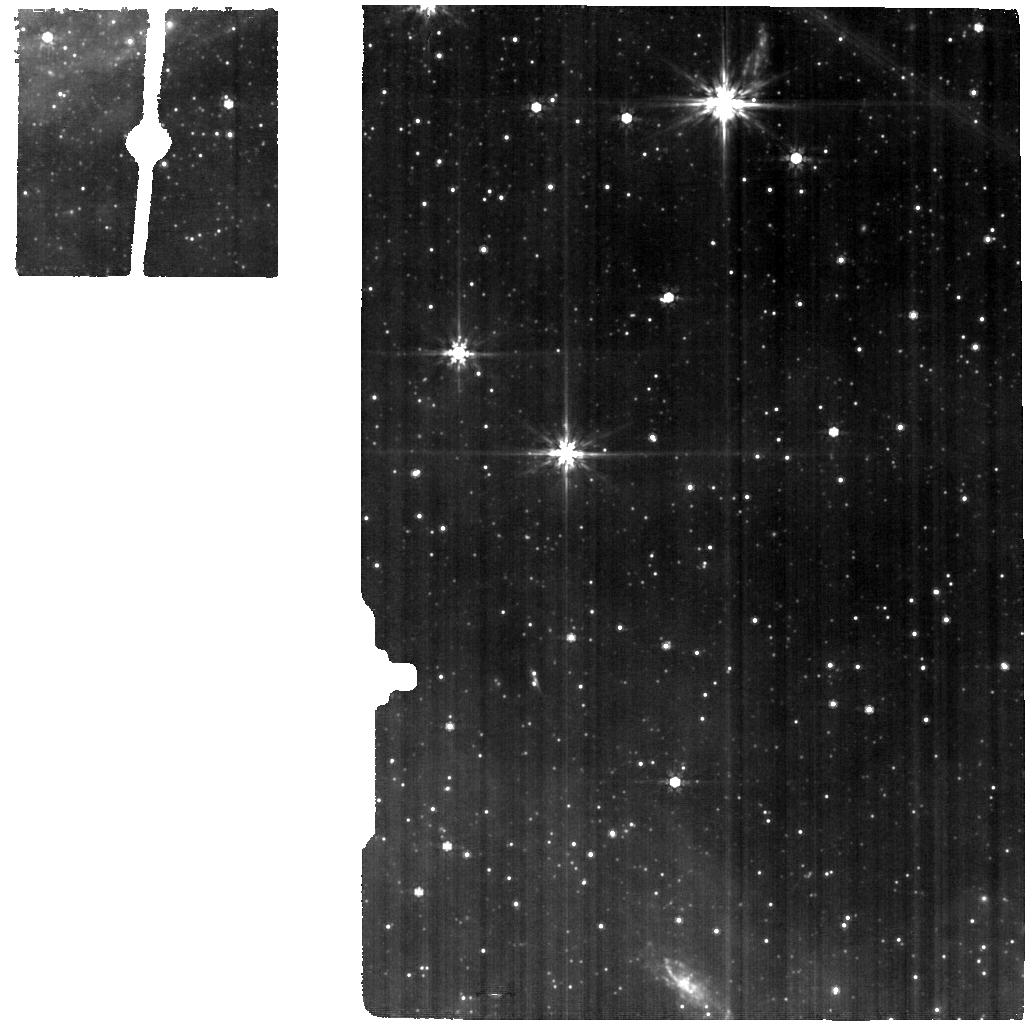
Target: CIRCINUS-BACKGROUND. Instrument: MIRI. Filter: F770W. Exposure: 6 min. Observation ID: jw04225-o002_t002_miri_f770w

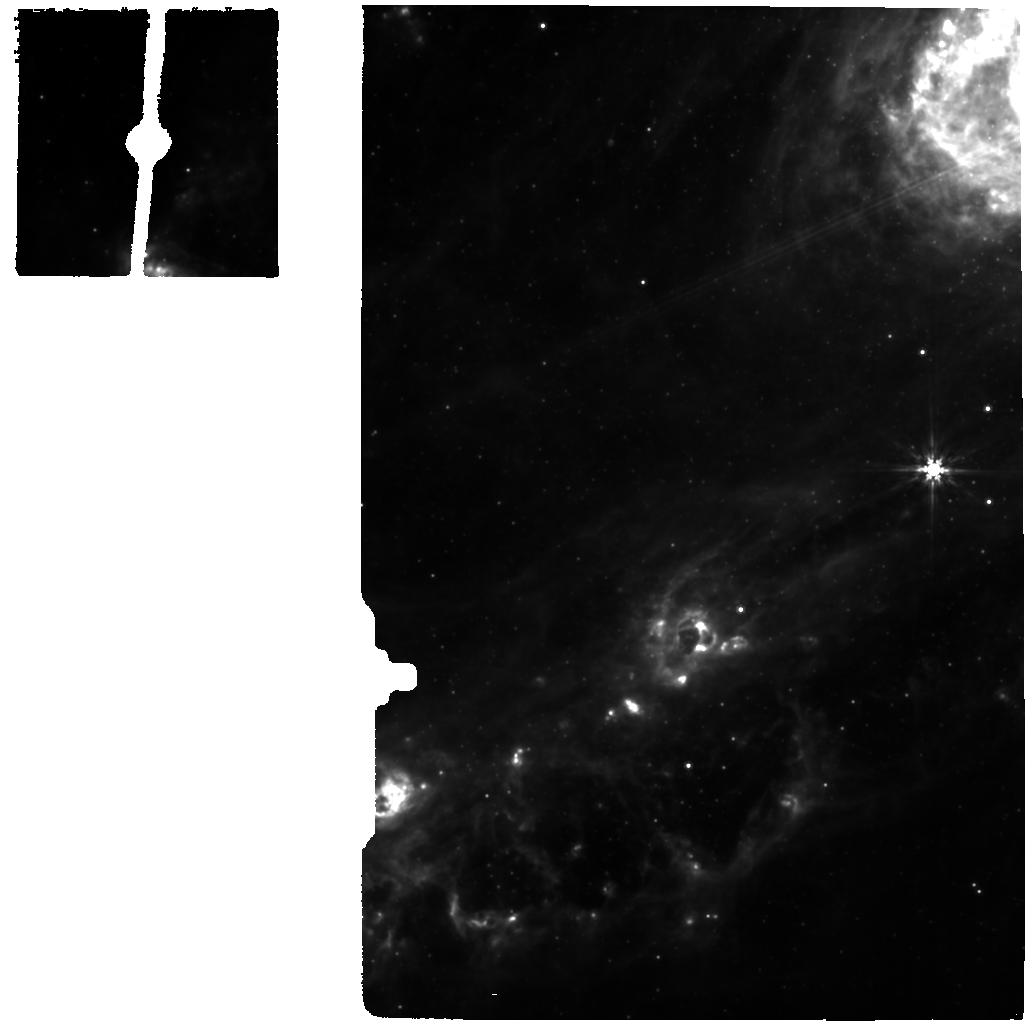
Target: CIRCINUS-NUCLEUS. Instrument: MIRI. Filter: F770W. Exposure: 6 min. Observation ID: jw04225-o001_t001_miri_f770w

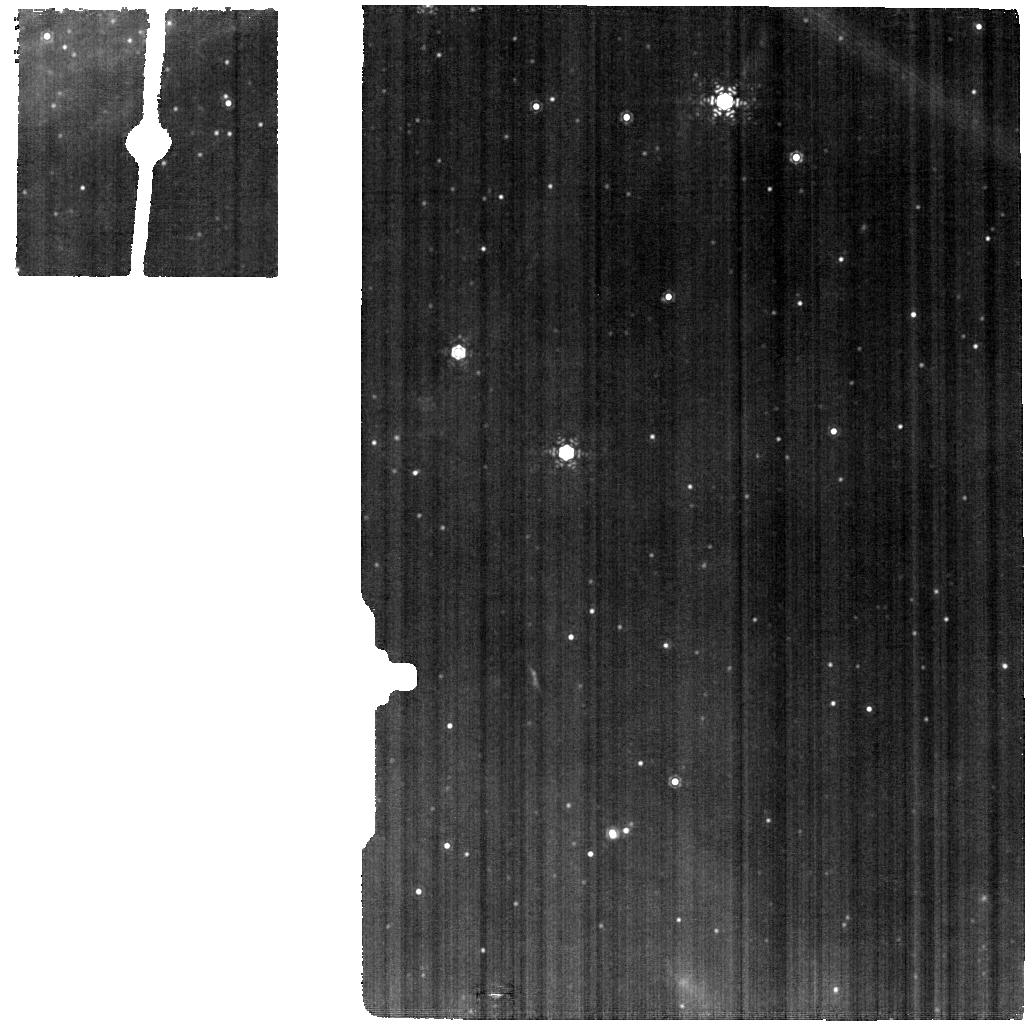
Target: CIRCINUS-BACKGROUND. Instrument: MIRI. Filter: F1130W. Exposure: 6 min. Observation ID: jw04225-o002_t002_miri_f1130w

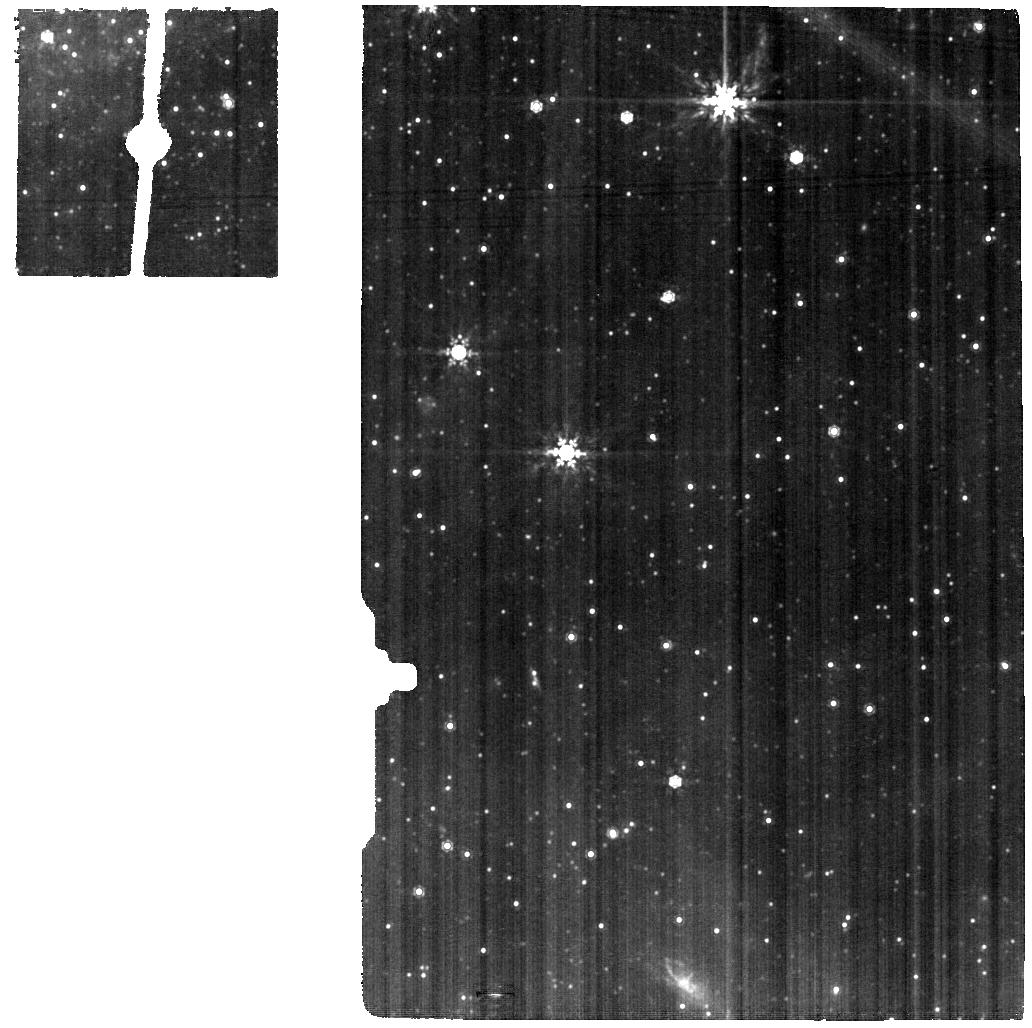
Target: CIRCINUS-BACKGROUND. Instrument: MIRI. Filter: F1000W. Exposure: 11 min. Observation ID: jw04225-o002_t002_miri_f1000w

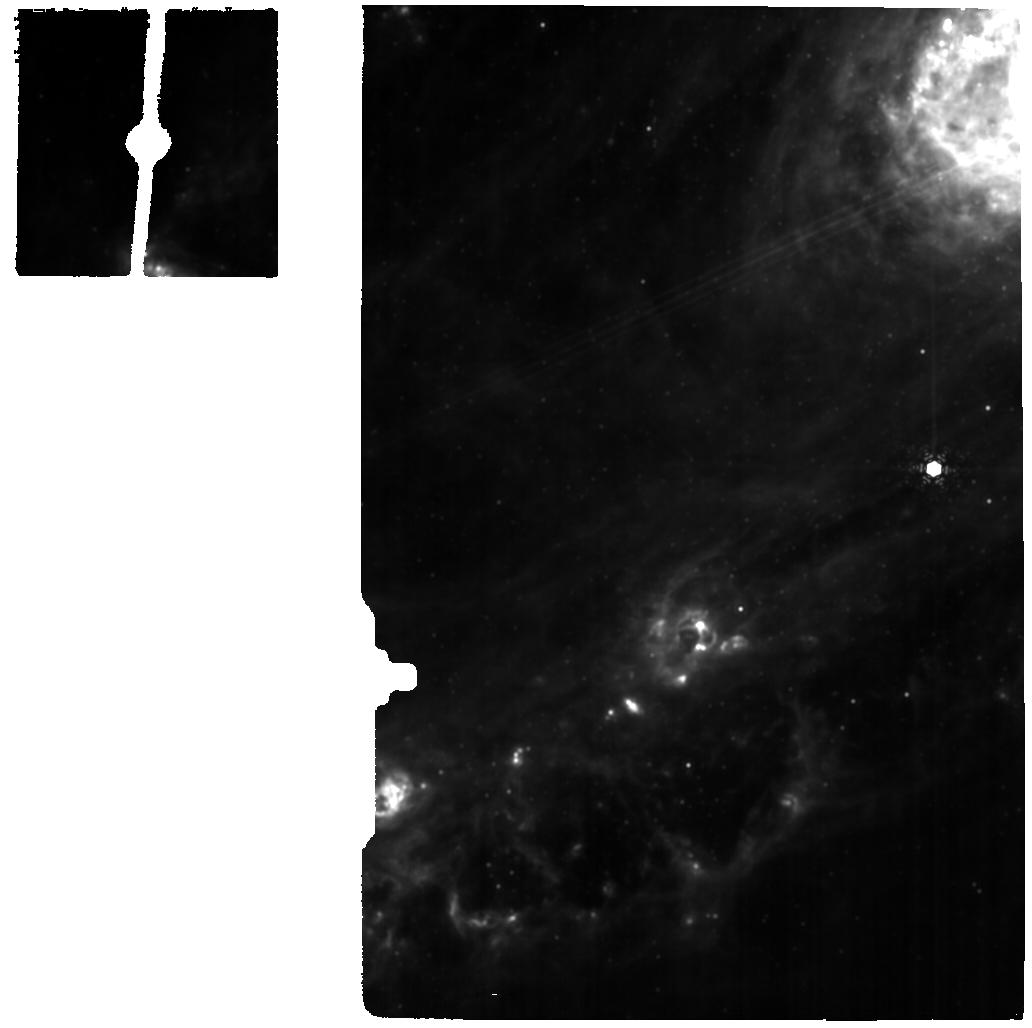
Target: CIRCINUS-NUCLEUS. Instrument: MIRI. Filter: F1130W. Exposure: 6 min. Observation ID: jw04225-o001_t001_miri_f1130w

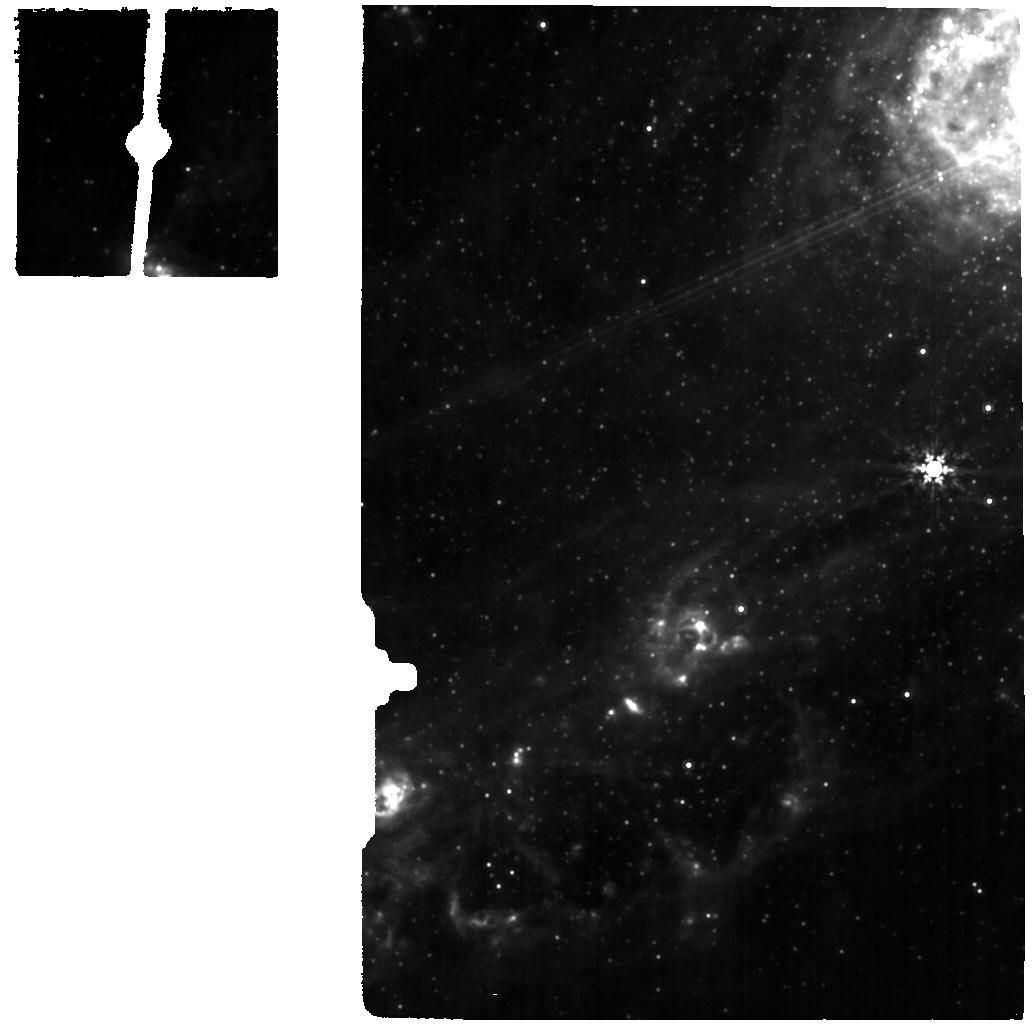
Target: CIRCINUS-NUCLEUS. Instrument: MIRI. Filter: F1000W. Exposure: 11 min. Observation ID: jw04225-o001_t001_miri_f1000w

First spatially resolved characterization of the warm molecular torus in the Circinus galaxy (PI: Izumi, Takuma)

The unified scheme of active galactic nuclei (AGN) postulates that the central engine is surrounded by an optically and geometrically thick torus. One of the most promising models to explain the origin of the torus, after accounting for the MIR polar dust elongation, is the radiation-driven fountain model, in which AGN-driven outflows are the key process to form the structure. While strong supportive evidence for this model has been obtained by recent ALMA observations, little is known about the geometrically thick volume of the torus as cold gas and dust is predominantly reside in the mid-plane of the disk. Here we propose MIRI/MRS observations over the full wavelength coverage to detect multiple rotational H2 lines. Our hydrodynamic + radiative transfer simulations indeed reveal that these lines trace the geometrically thick volume. Thanks to the high resolution of MRS (~4-6 pc), we can for the first time map the torus-scale (~30 pc) at these warm molecular lines. We will investigate spatial distribution of the warm gas, which directly constrains the torus shape. The molecular gas temperature and mass will be directly measured by making spatially resolved rotation diagrams, which will also be used to investigate if there is Compton-thick material in the geometrically thick volume. Warm molecular outflows and backflows will be searched based on the resolved dynamics. We will also make a visual extinction map by using the accurately constrained silicate absorption feature. Combined with high resolution multiwavelength data, our JWST observations will finally provide the first spatially resolved, complete understanding of the multiphase AGN torus.